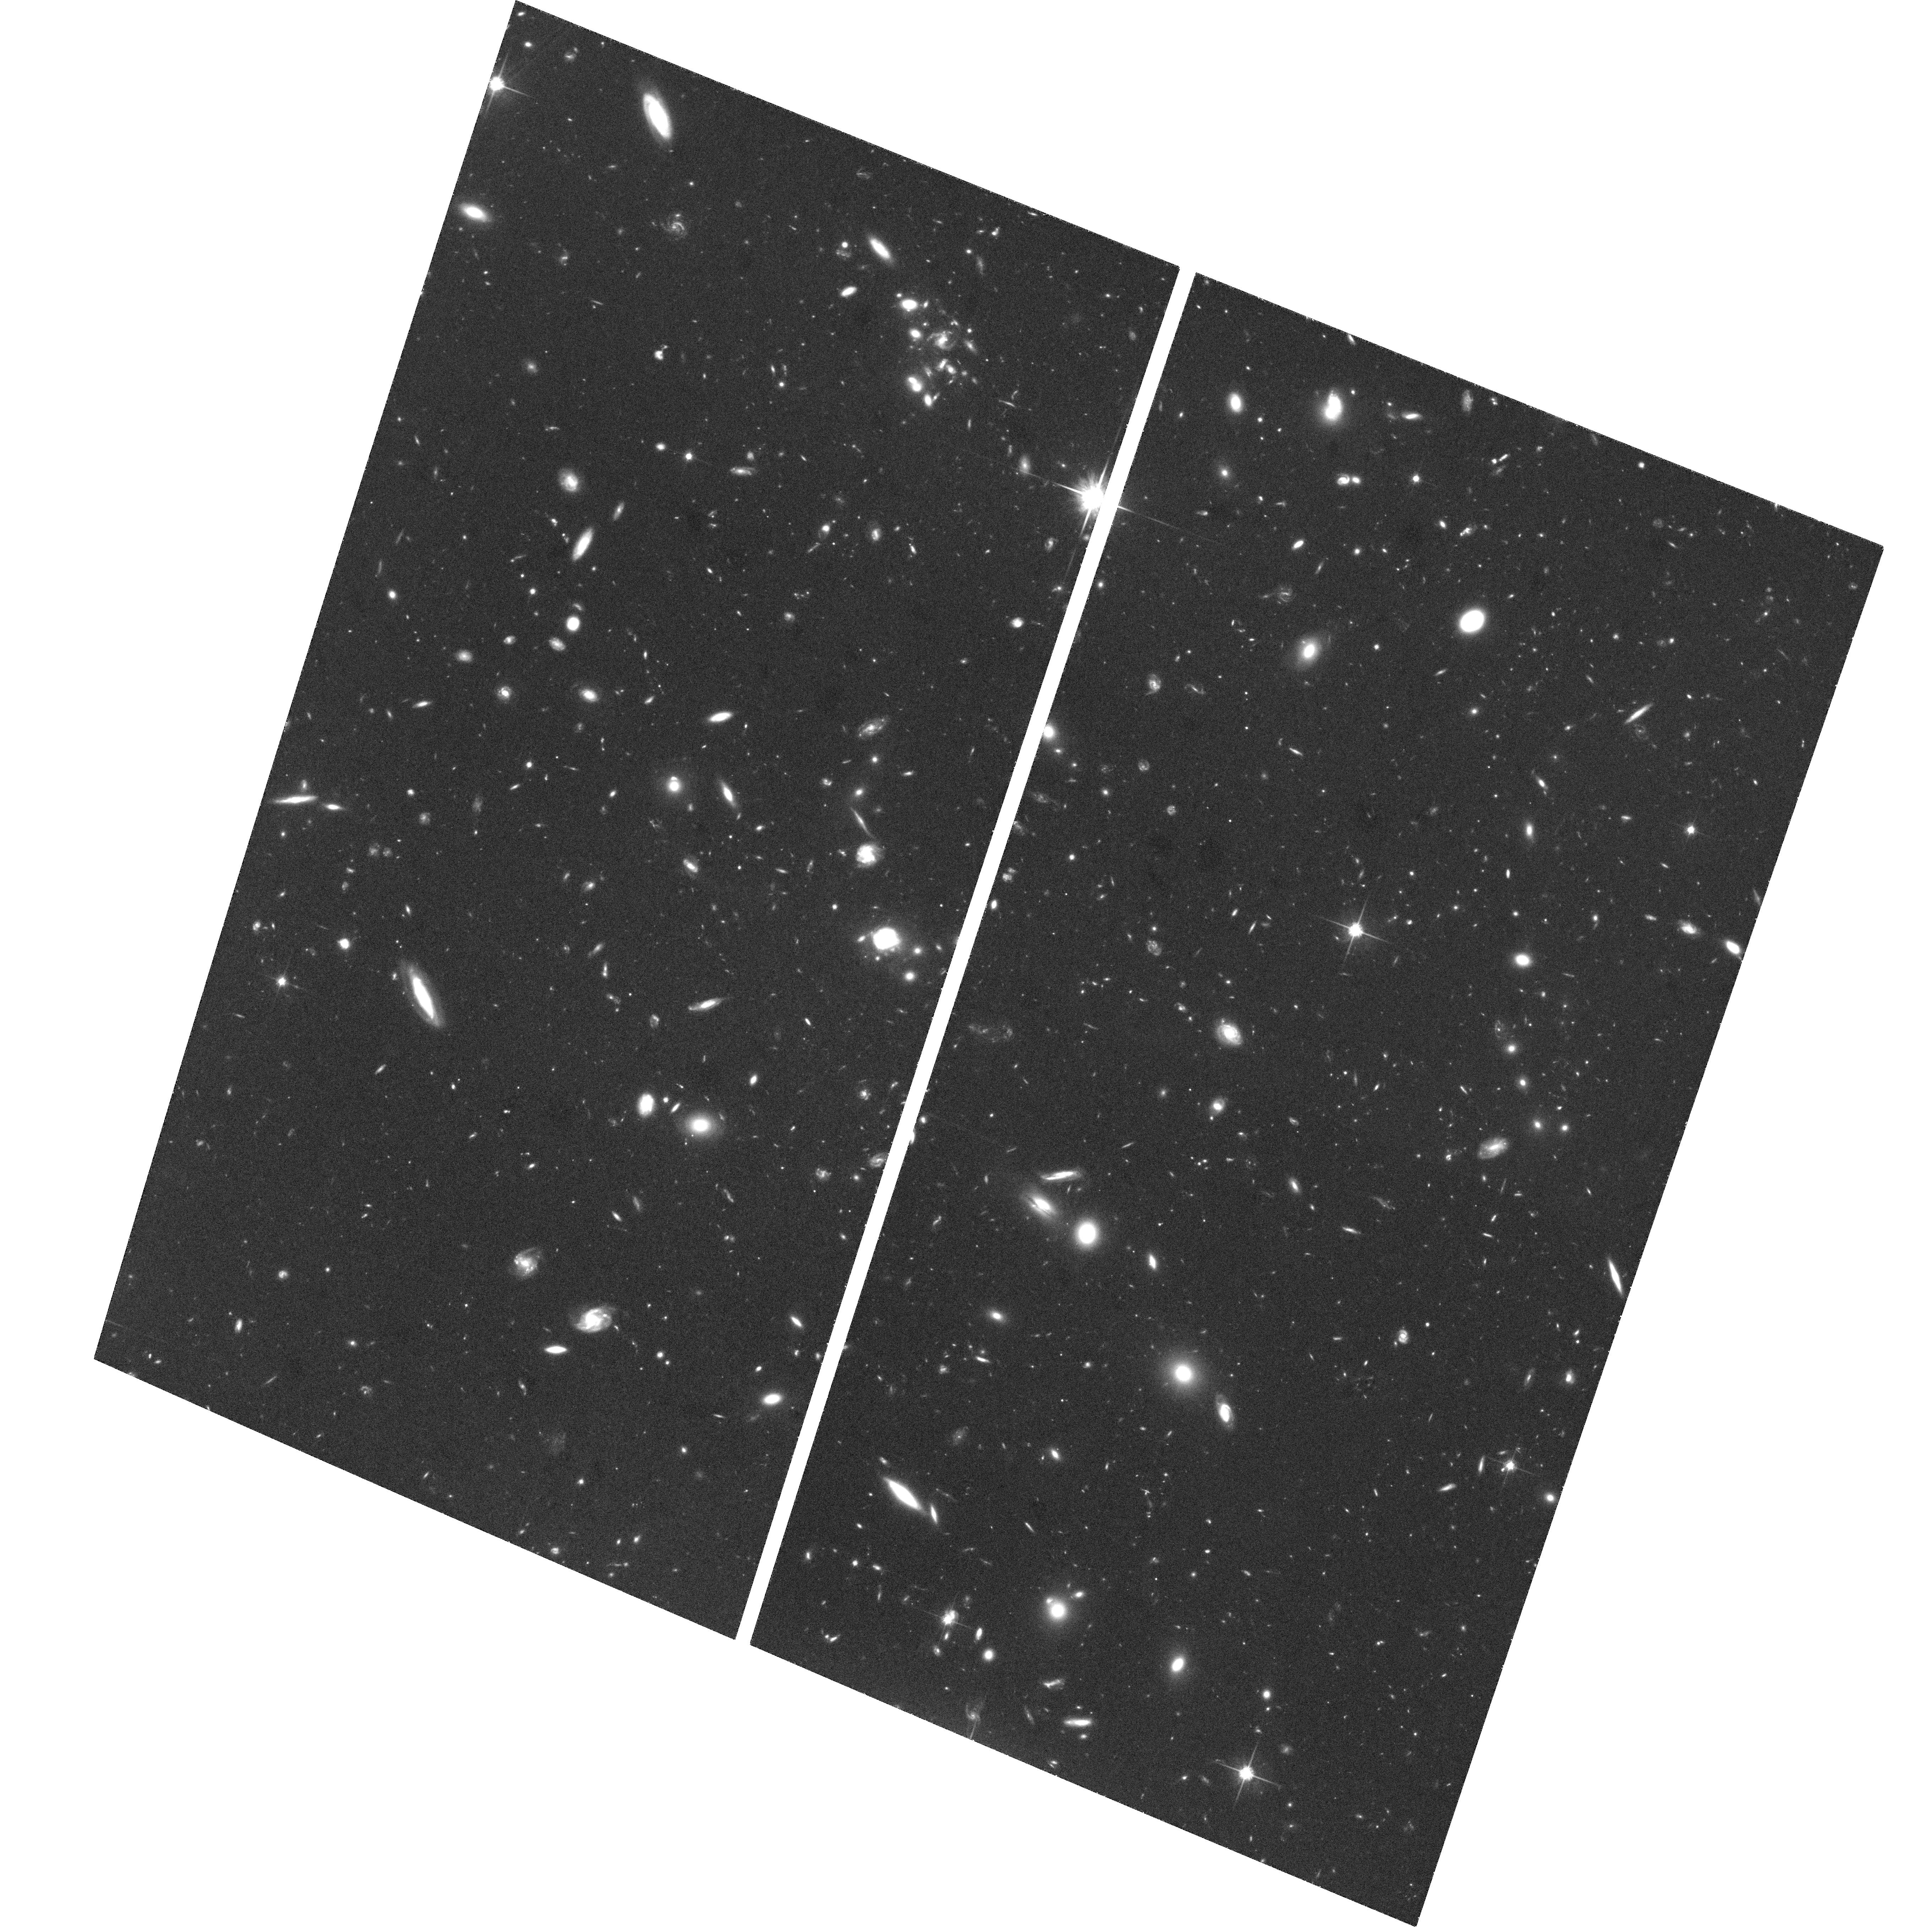
Target: B1608+656
Instrument: ACS/WFC
Filter: F814W
Exposure: 2.1 h
Observation ID: hst_10158_10_acs_wfc_f814w_j93510

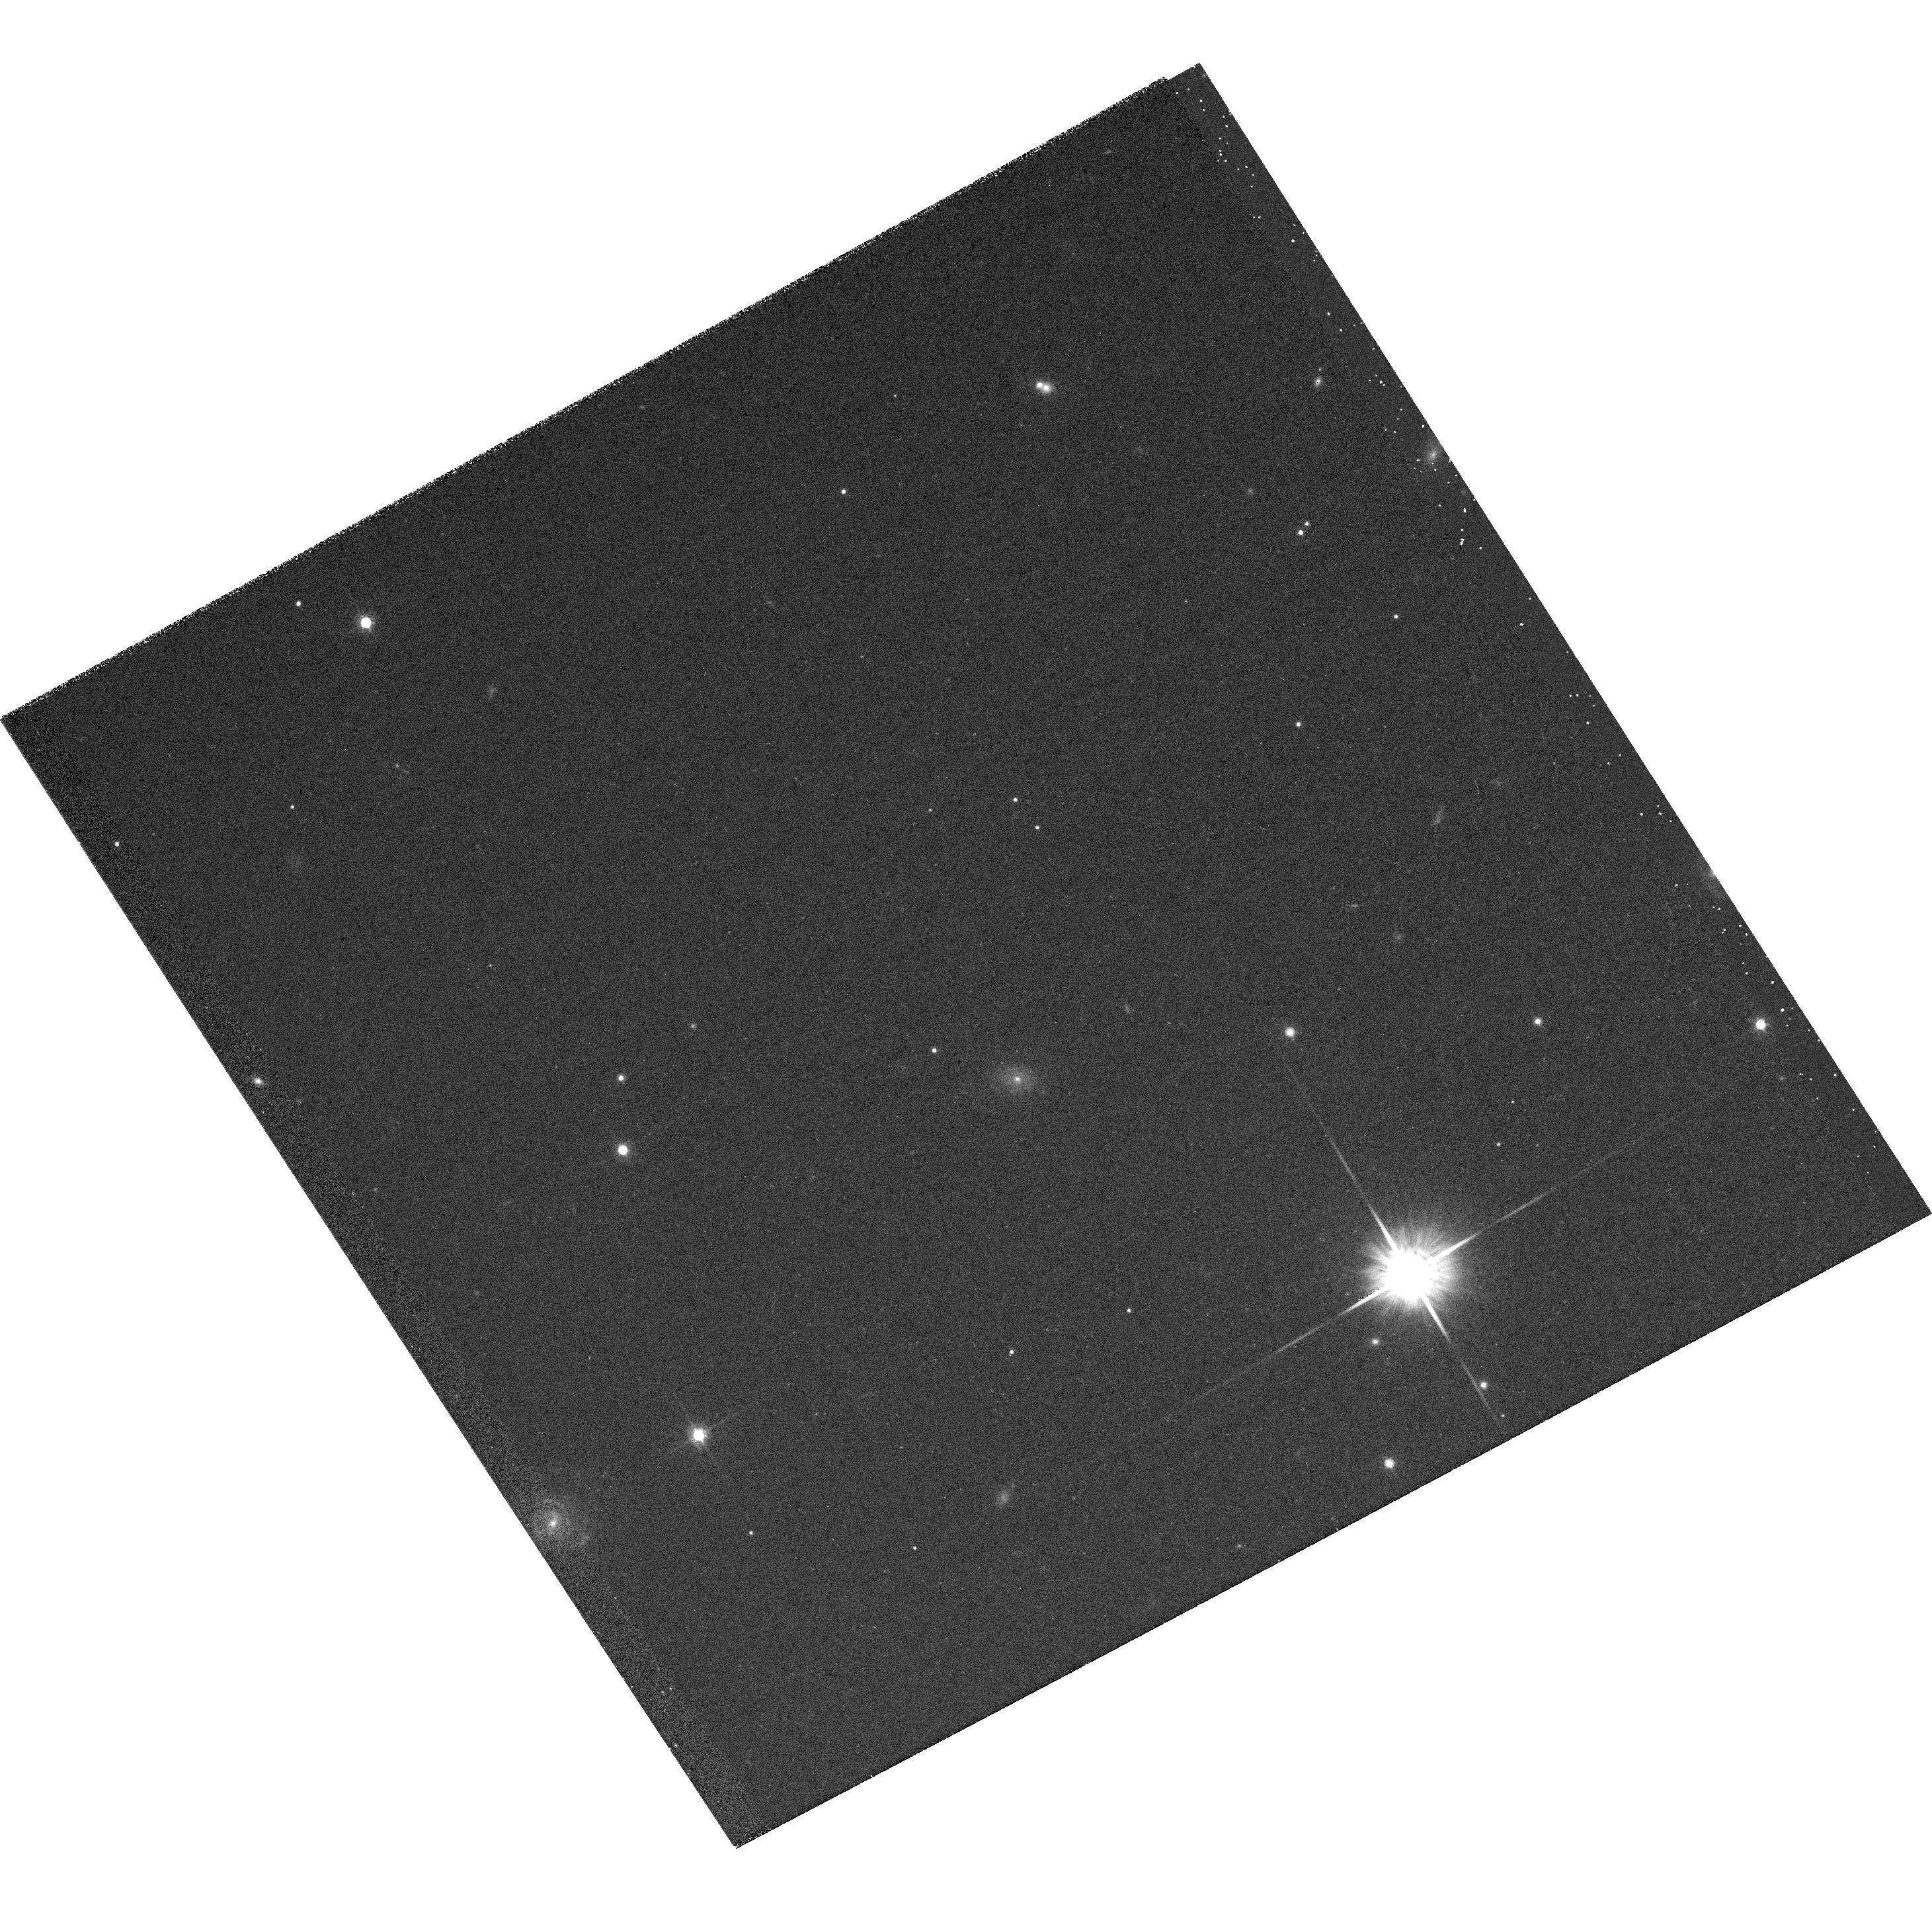
Target: G138-25
Instrument: ACS/WFC
Filter: F814W
Exposure: 6 min
Observation ID: hst_10158_31_acs_wfc_f814w_j93531

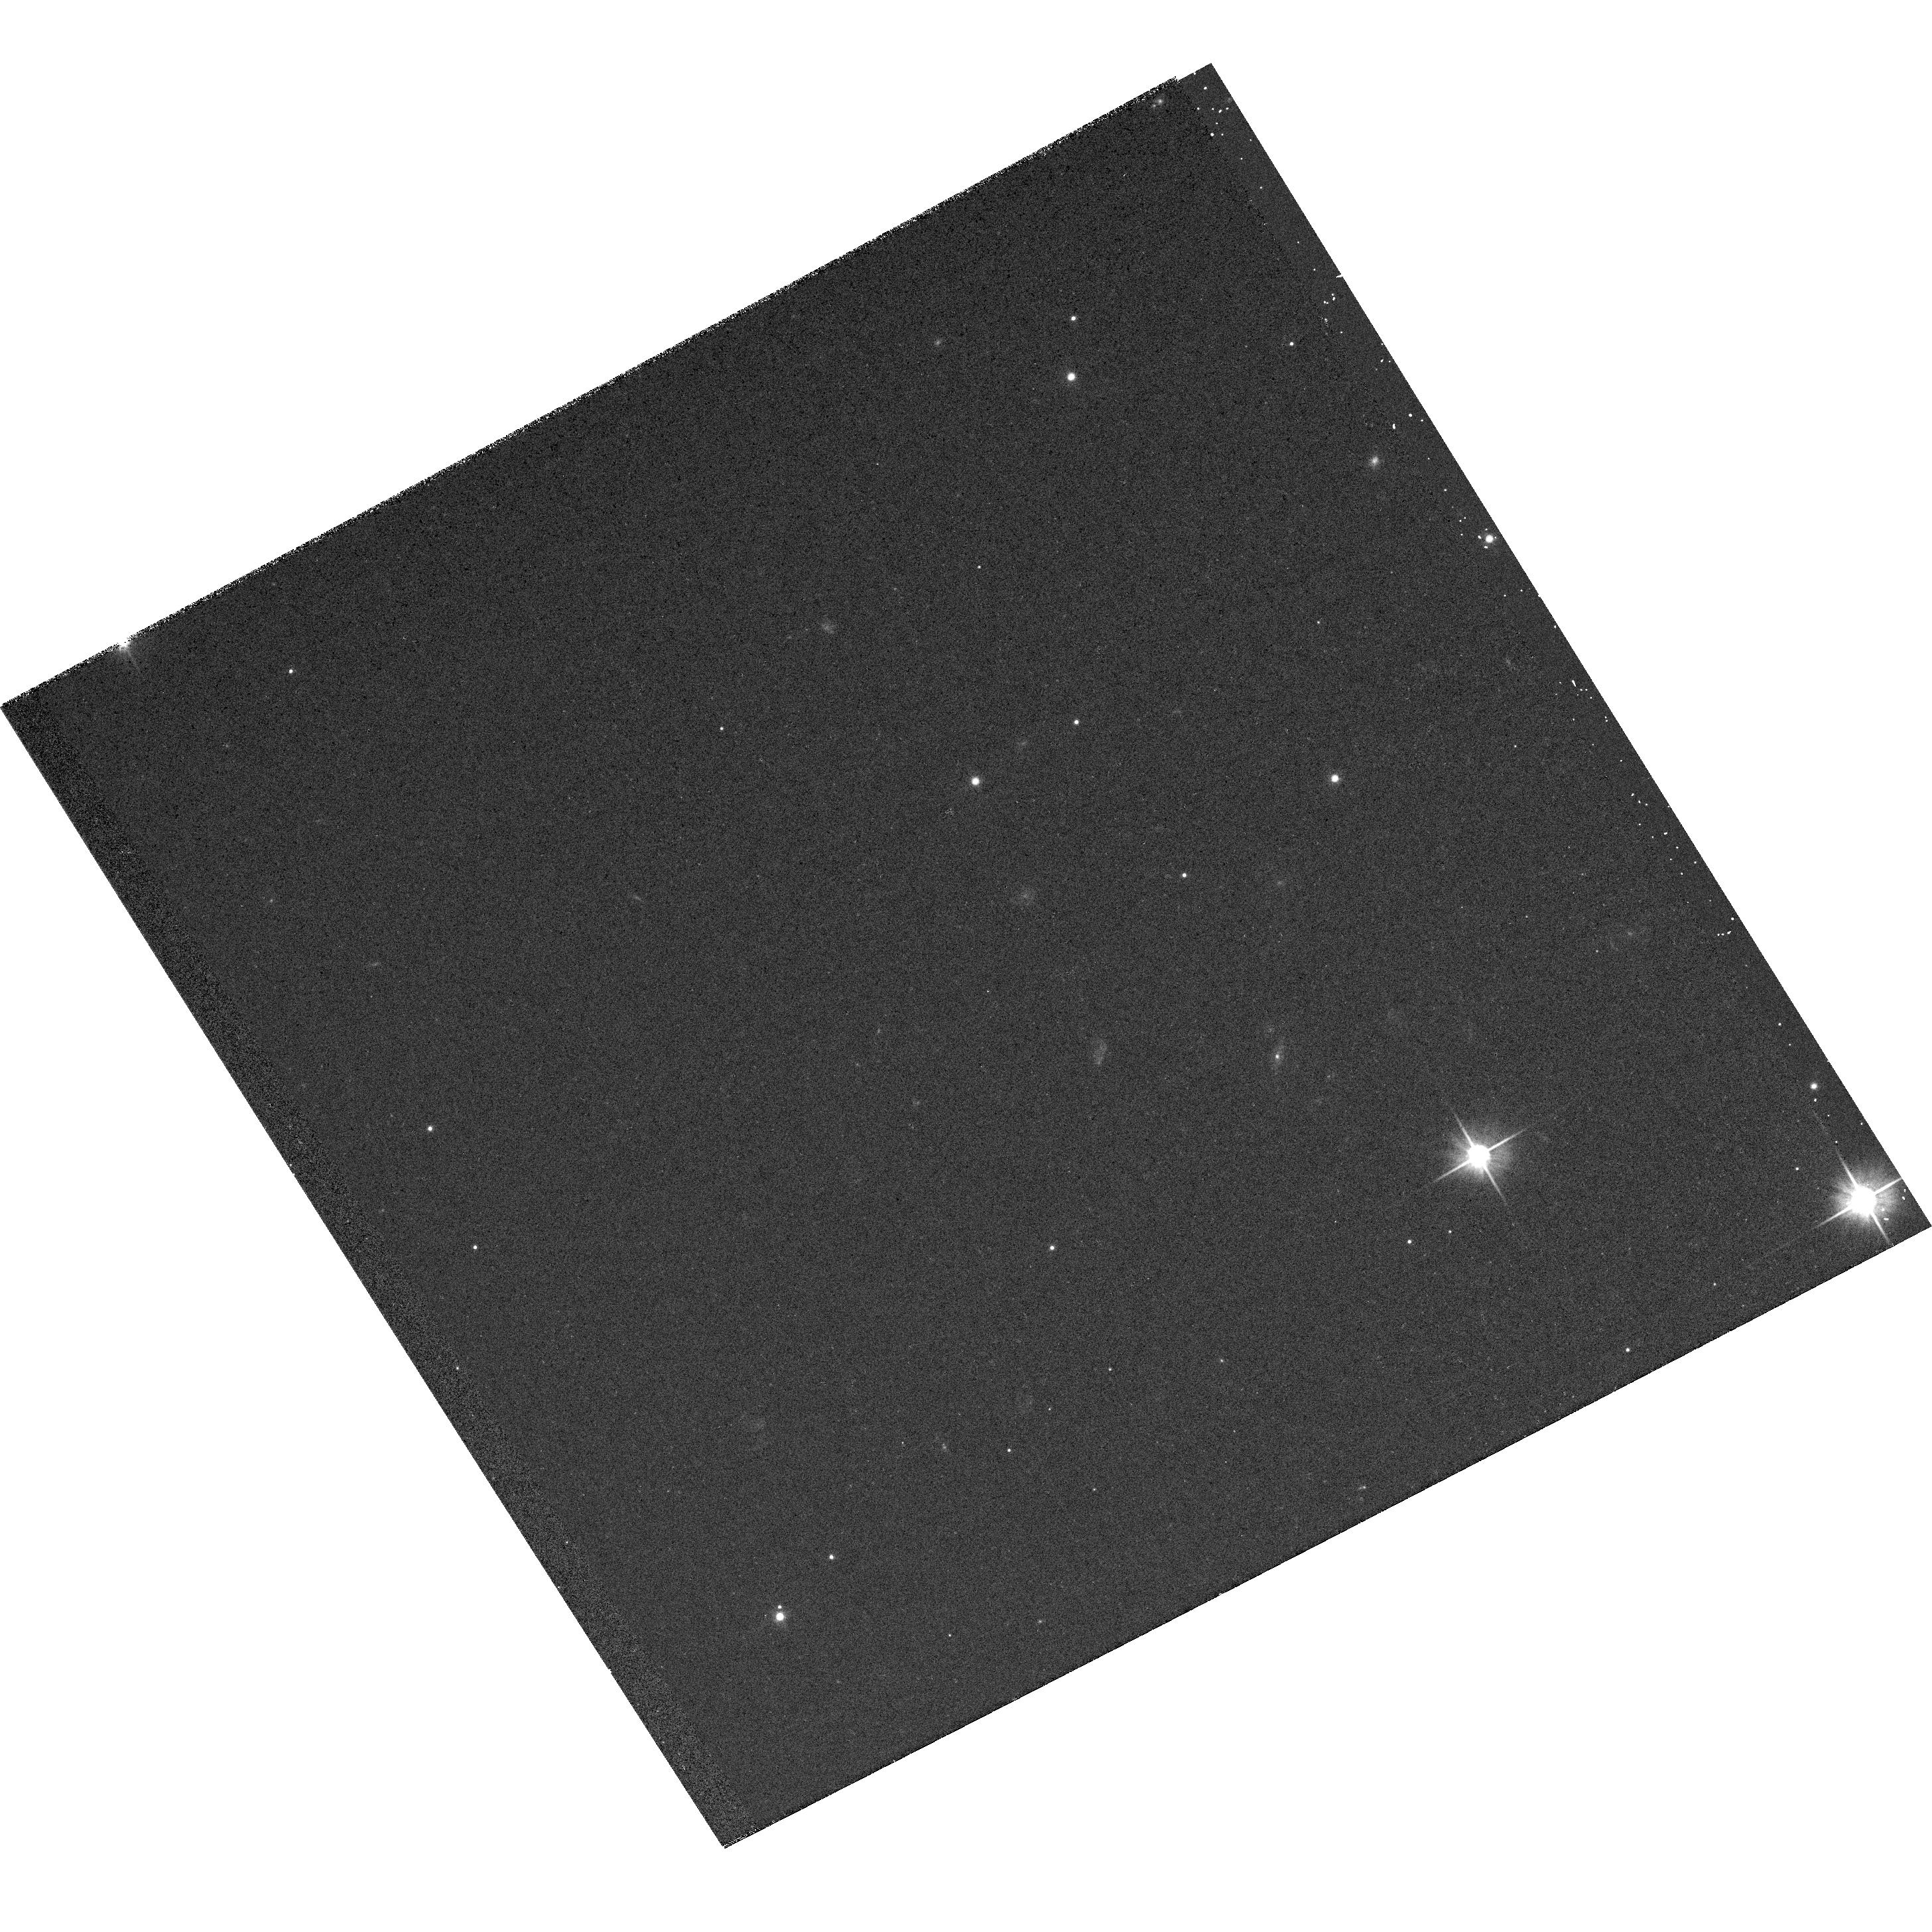
Target: PG1633+099A
Instrument: ACS/WFC
Filter: F606W
Exposure: 6 min
Observation ID: hst_10158_21_acs_wfc_f606w_j93521

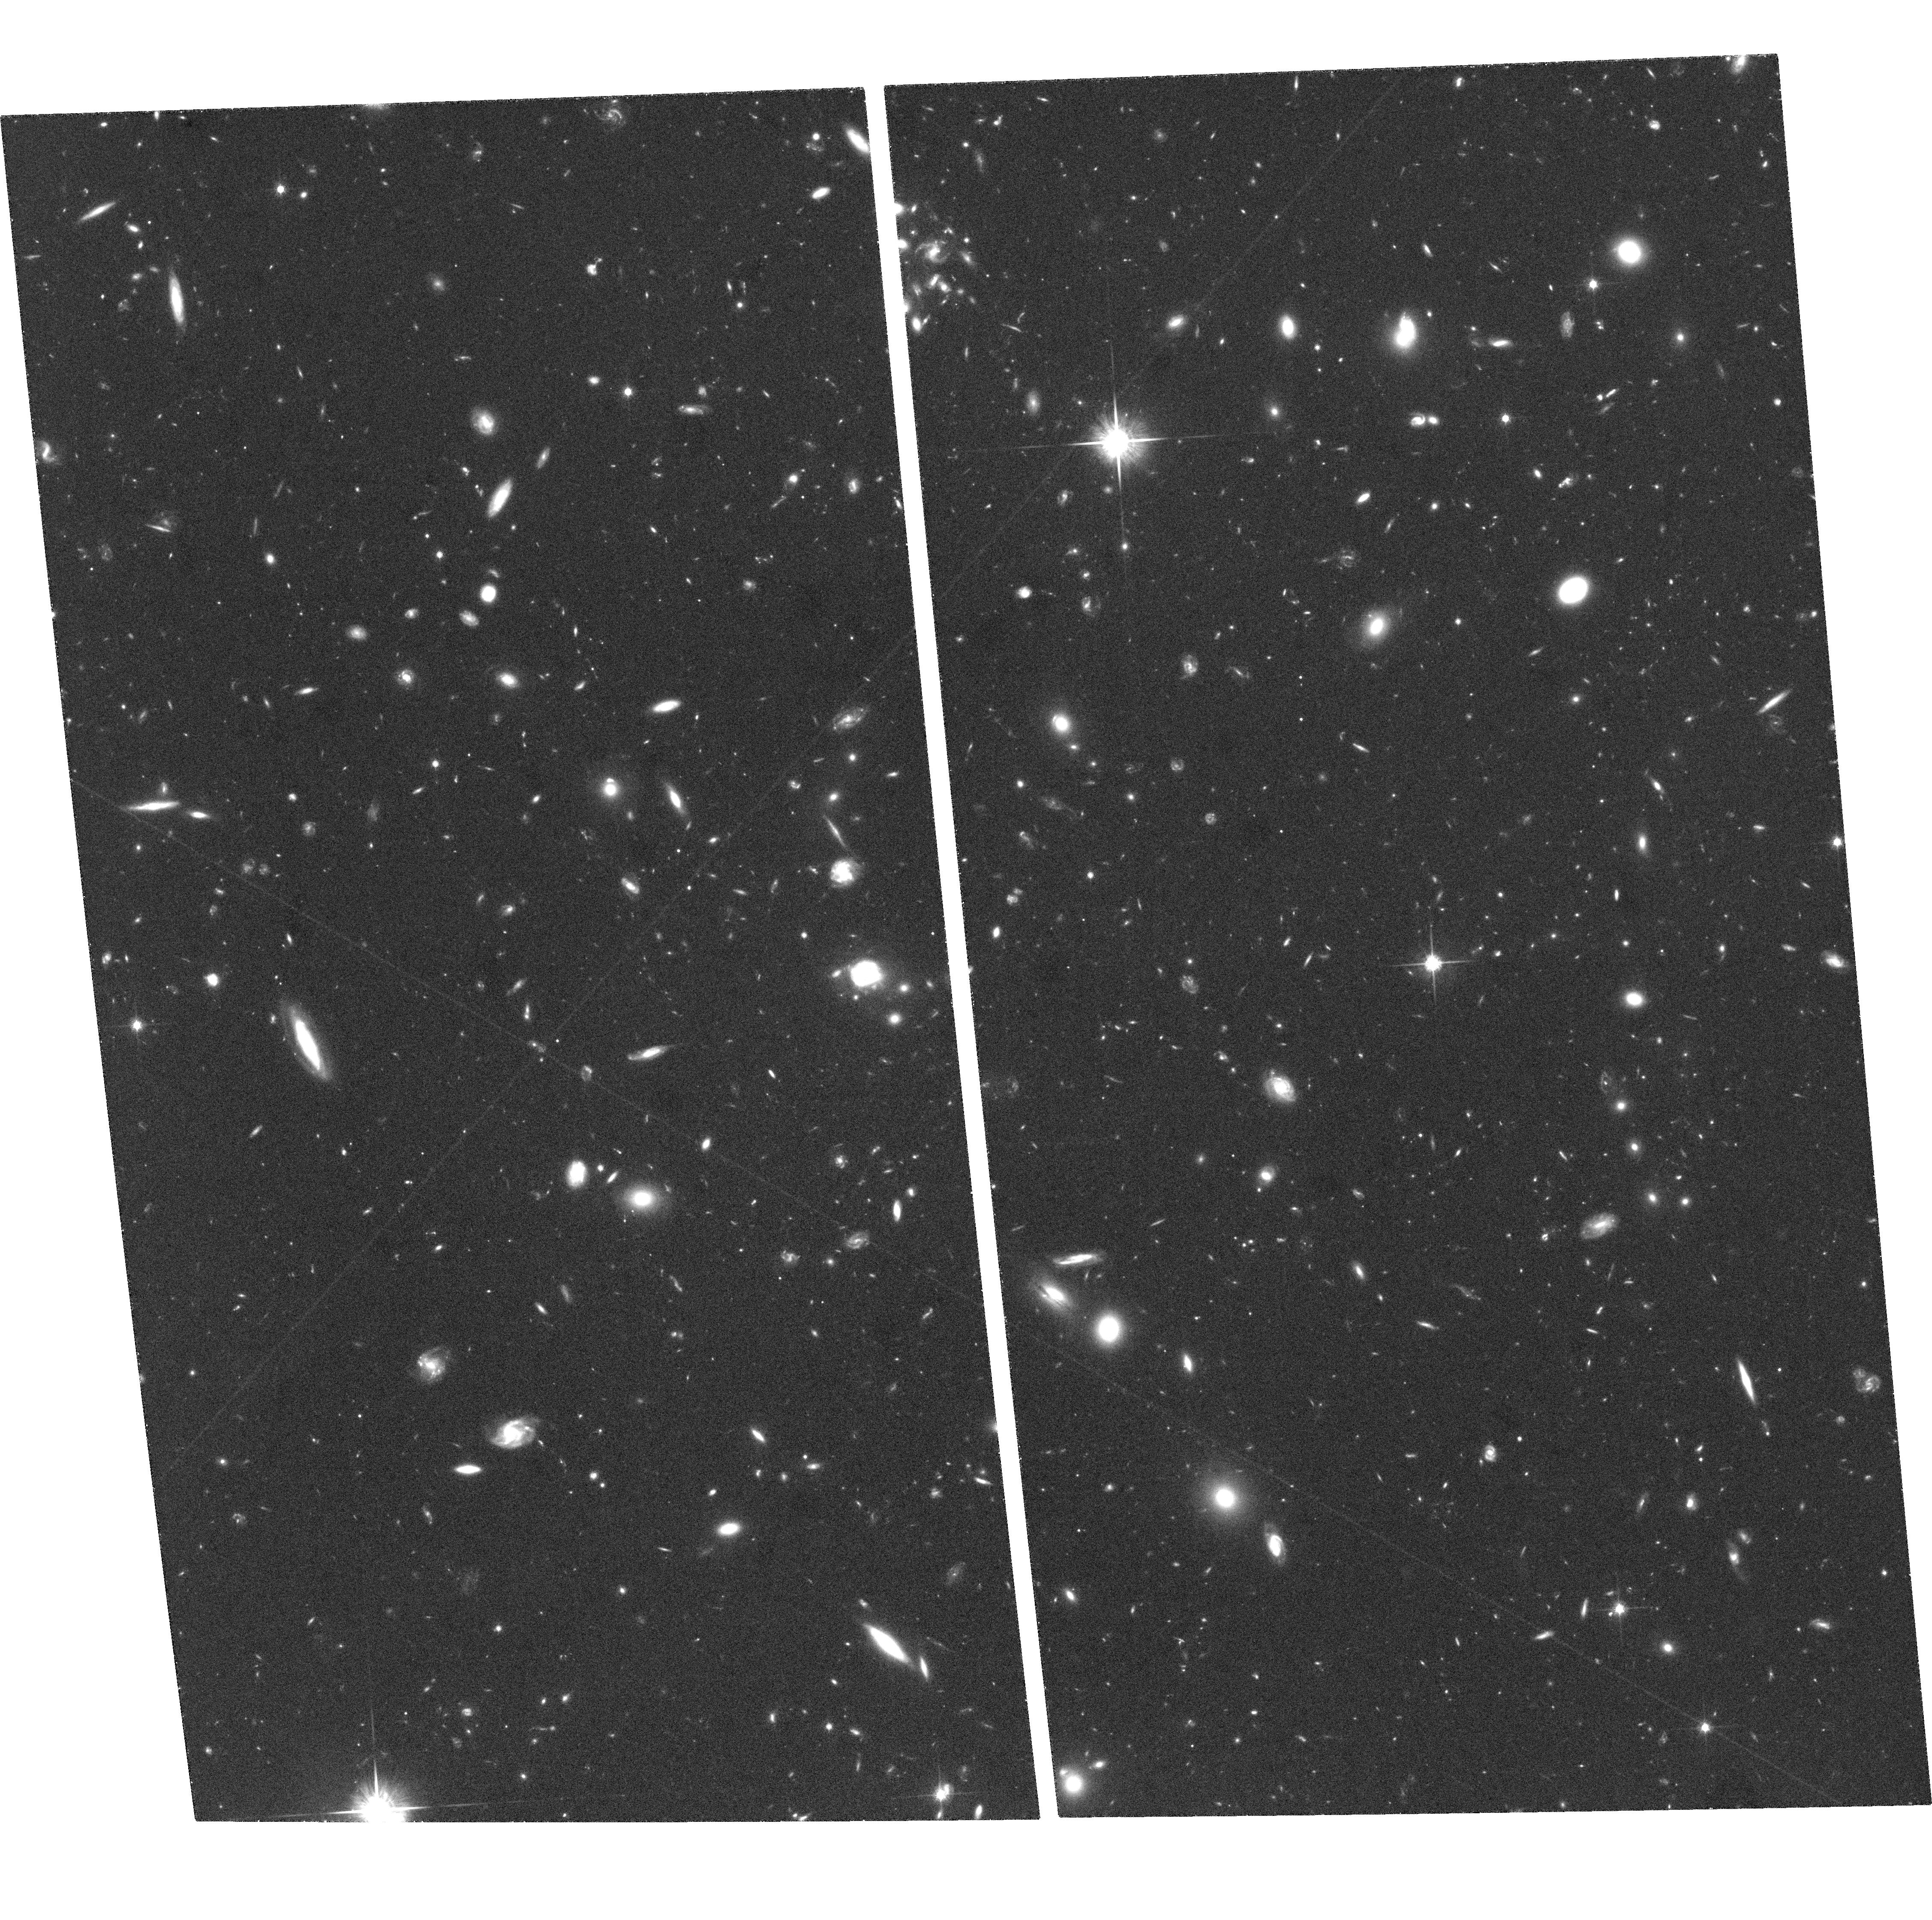
Target: B1608+656
Instrument: ACS/WFC
Filter: F814W
Exposure: 1.4 h
Observation ID: hst_10158_01_acs_wfc_f814w_j93501

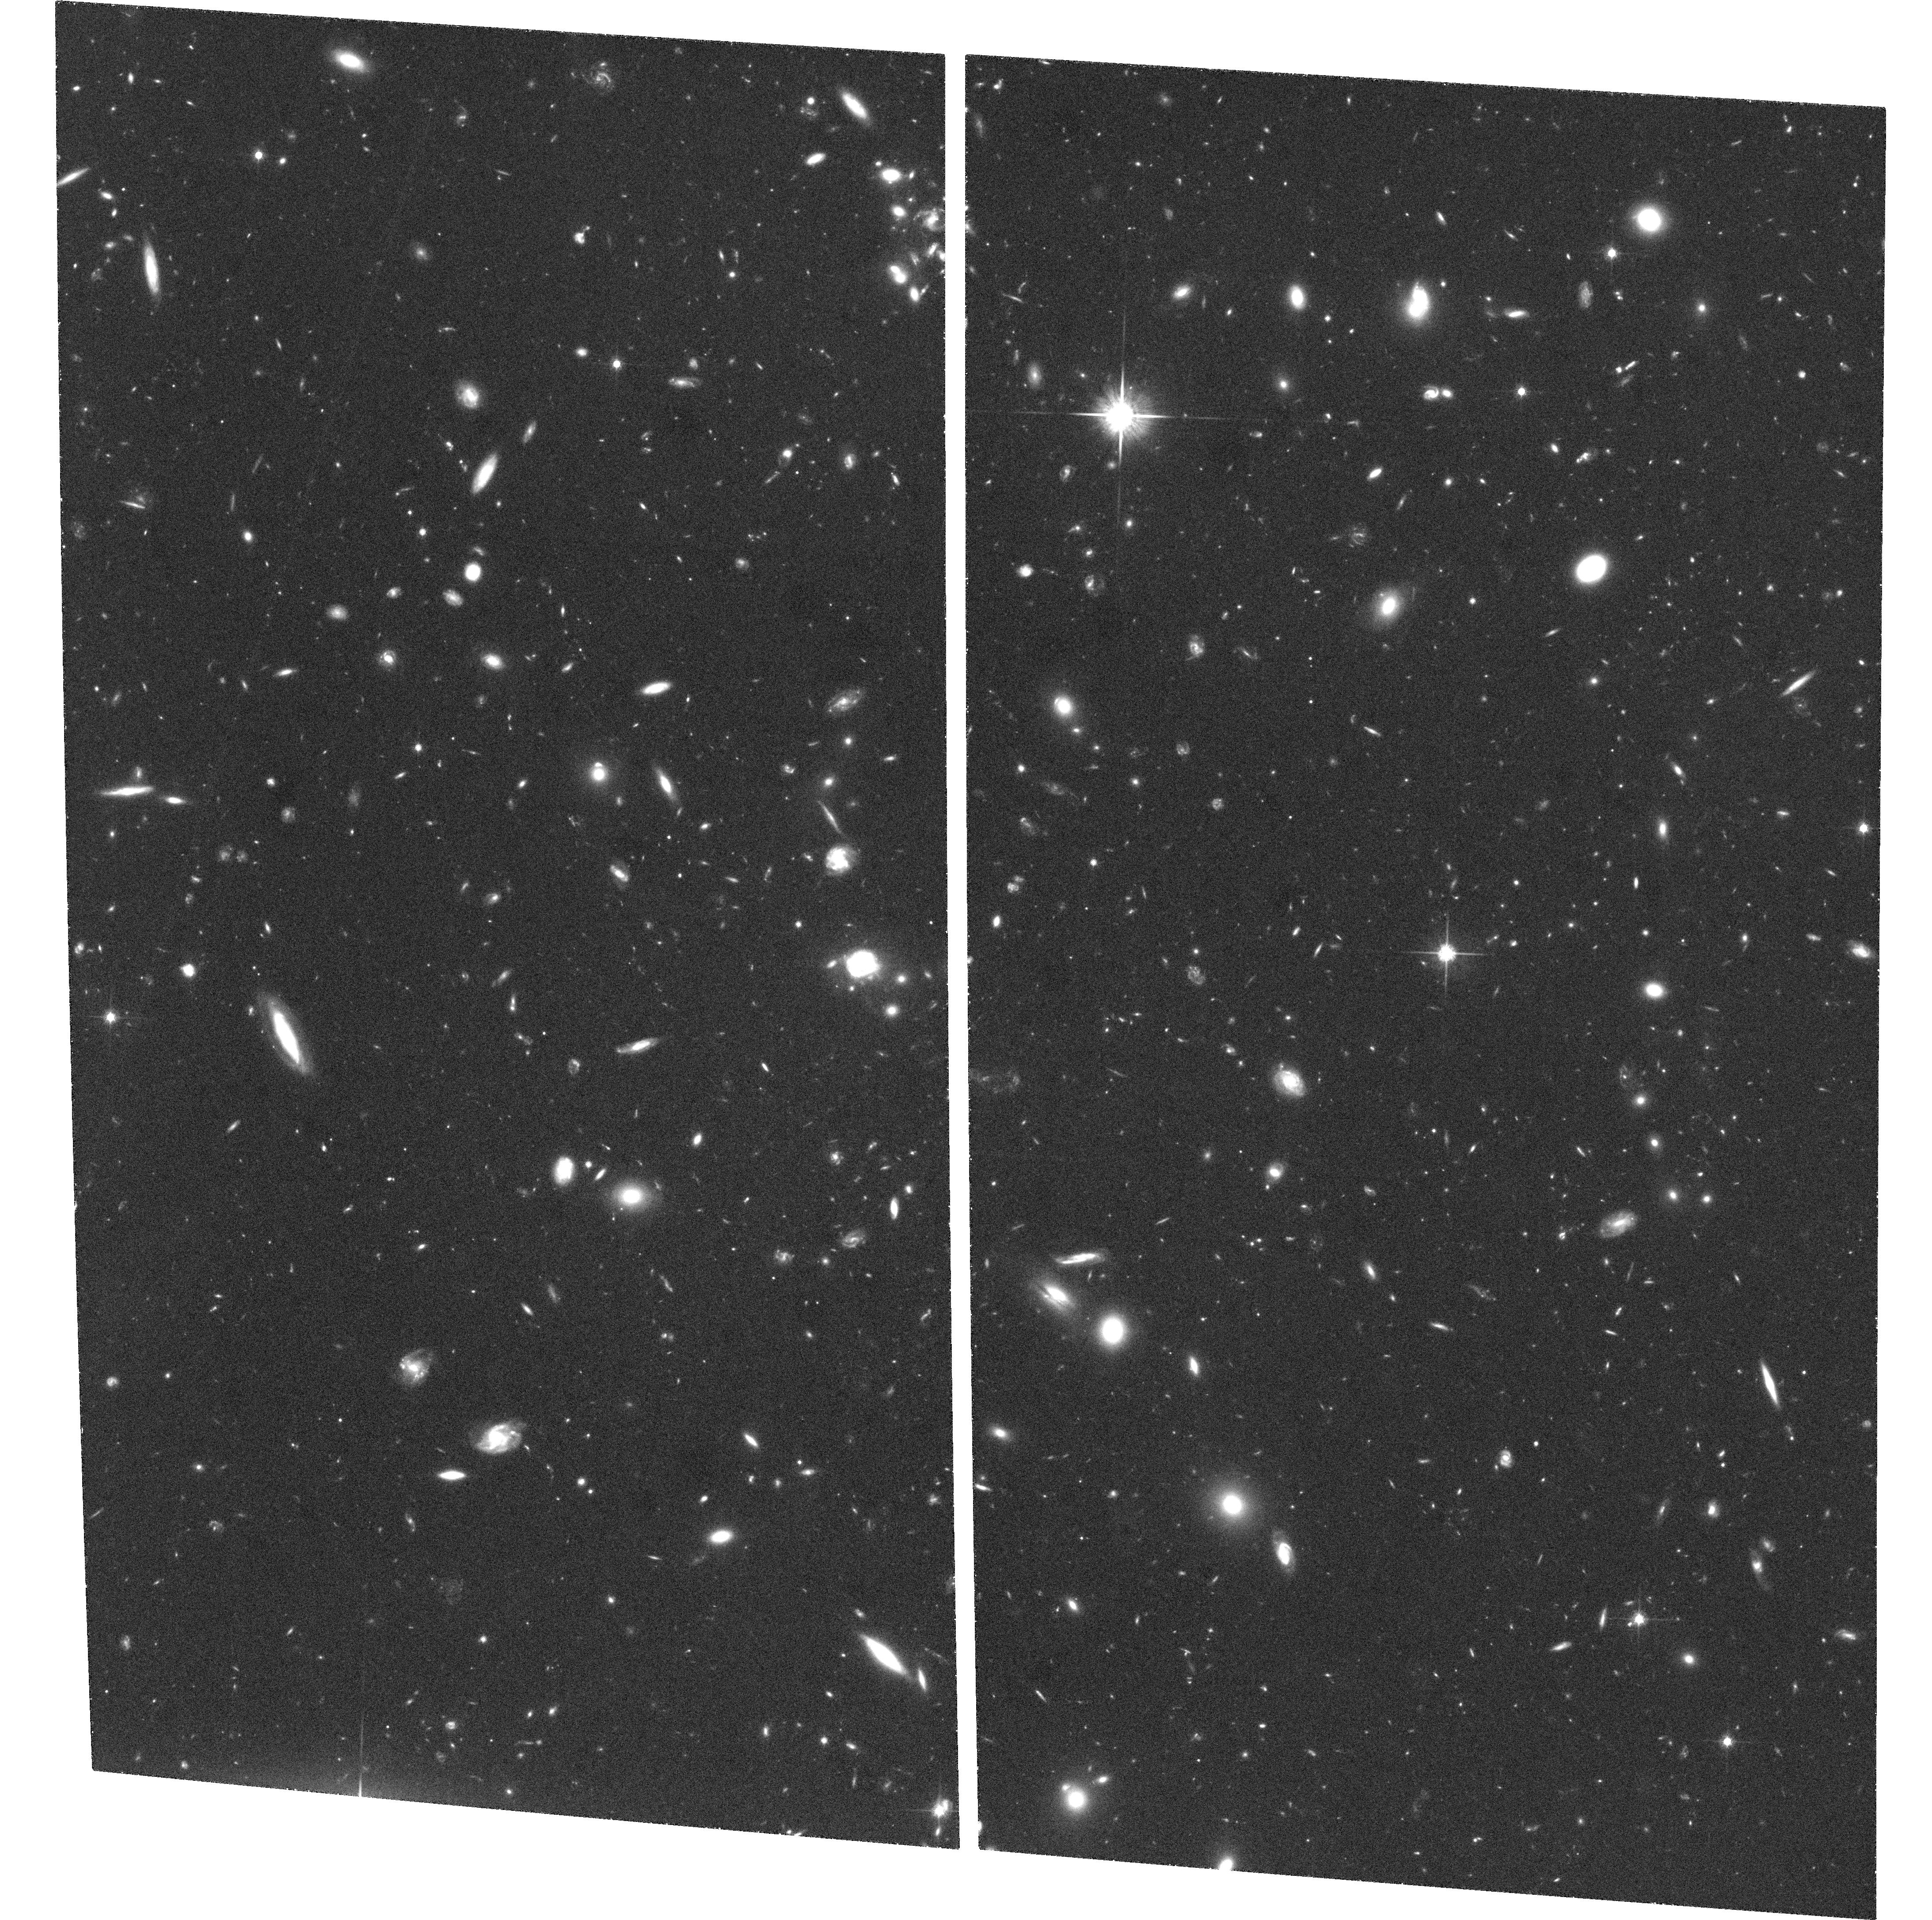
Target: B1608+656
Instrument: ACS/WFC
Filter: F814W
Exposure: 1.4 h
Observation ID: hst_10158_04_acs_wfc_f814w_j93504

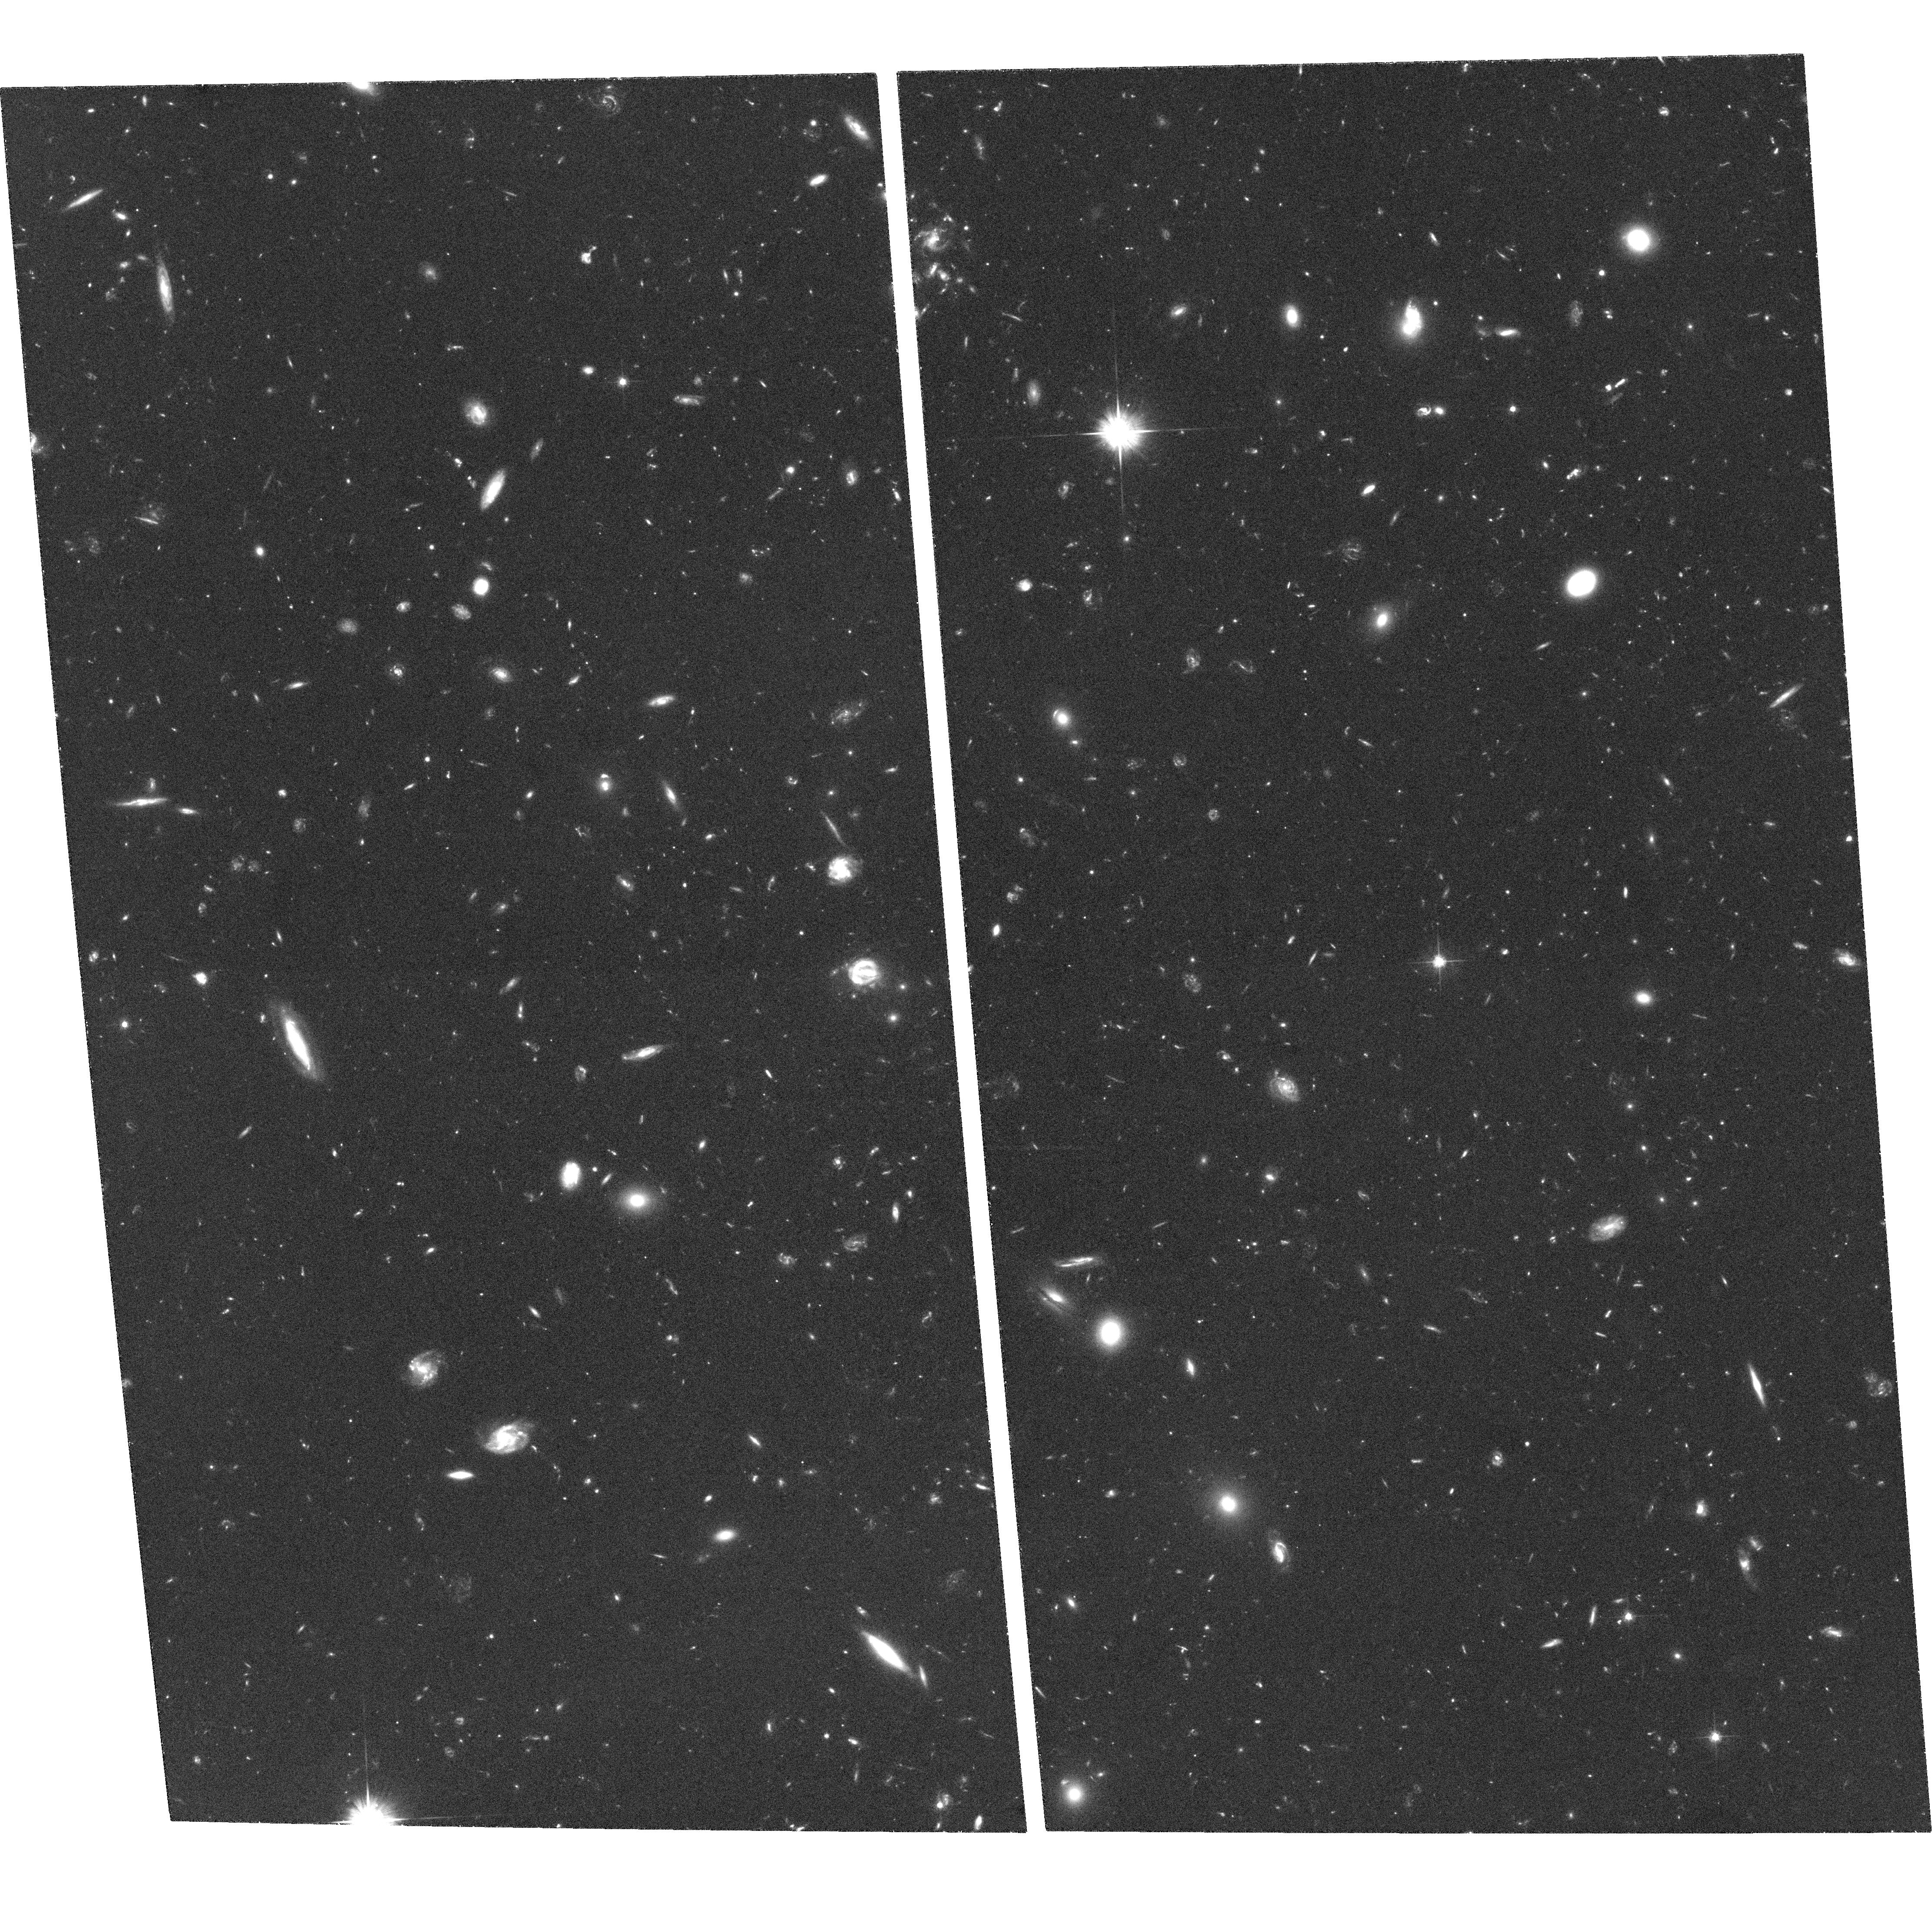
Target: B1608+656
Instrument: ACS/WFC
Filter: F606W
Exposure: 1.4 h
Observation ID: hst_10158_02_acs_wfc_f606w_j93502

ACS Observations of the Gravitational Lens B1608+656: Characterizing the Einstein Ring (PI: Fassnacht, Christopher)

We request time to obtain ACS deep images of the B1608+656 gravitational lens system to fully characterize its enclosing Einstein ring with high signal-to-noise ratio (SNR). These data will allow us to determine the gravitational potential of the lens, locally, to several percent accuracy and, combined with the three independent time delays, measure H_0 to much better than 10% precision. For this goal, we have developed powerful new lens modeling codes that make use of the full brightness distribution of the Einstein ring in lens systems. The B1608+656 system is ideal for our new code. It has precisely measured time delays, a well-determined stellar velocity dispersion, and an Einstein ring that is not dominated by the lensed nuclear emission of the background source. When combined with high-SNR images of Einstein rings, the new modeling codes provide qualitatively different and much improved analysis of the ring emission than was previously possible. The proposed ACS observations will reach the SNR at which the new modeling code can be fully exploited (SNR=5 per pixel). Our simulations show that these new data will allow us to reduce the total uncertainties in H_0 derived from the system by at least a factor of two, to the 5-7% level for this system.